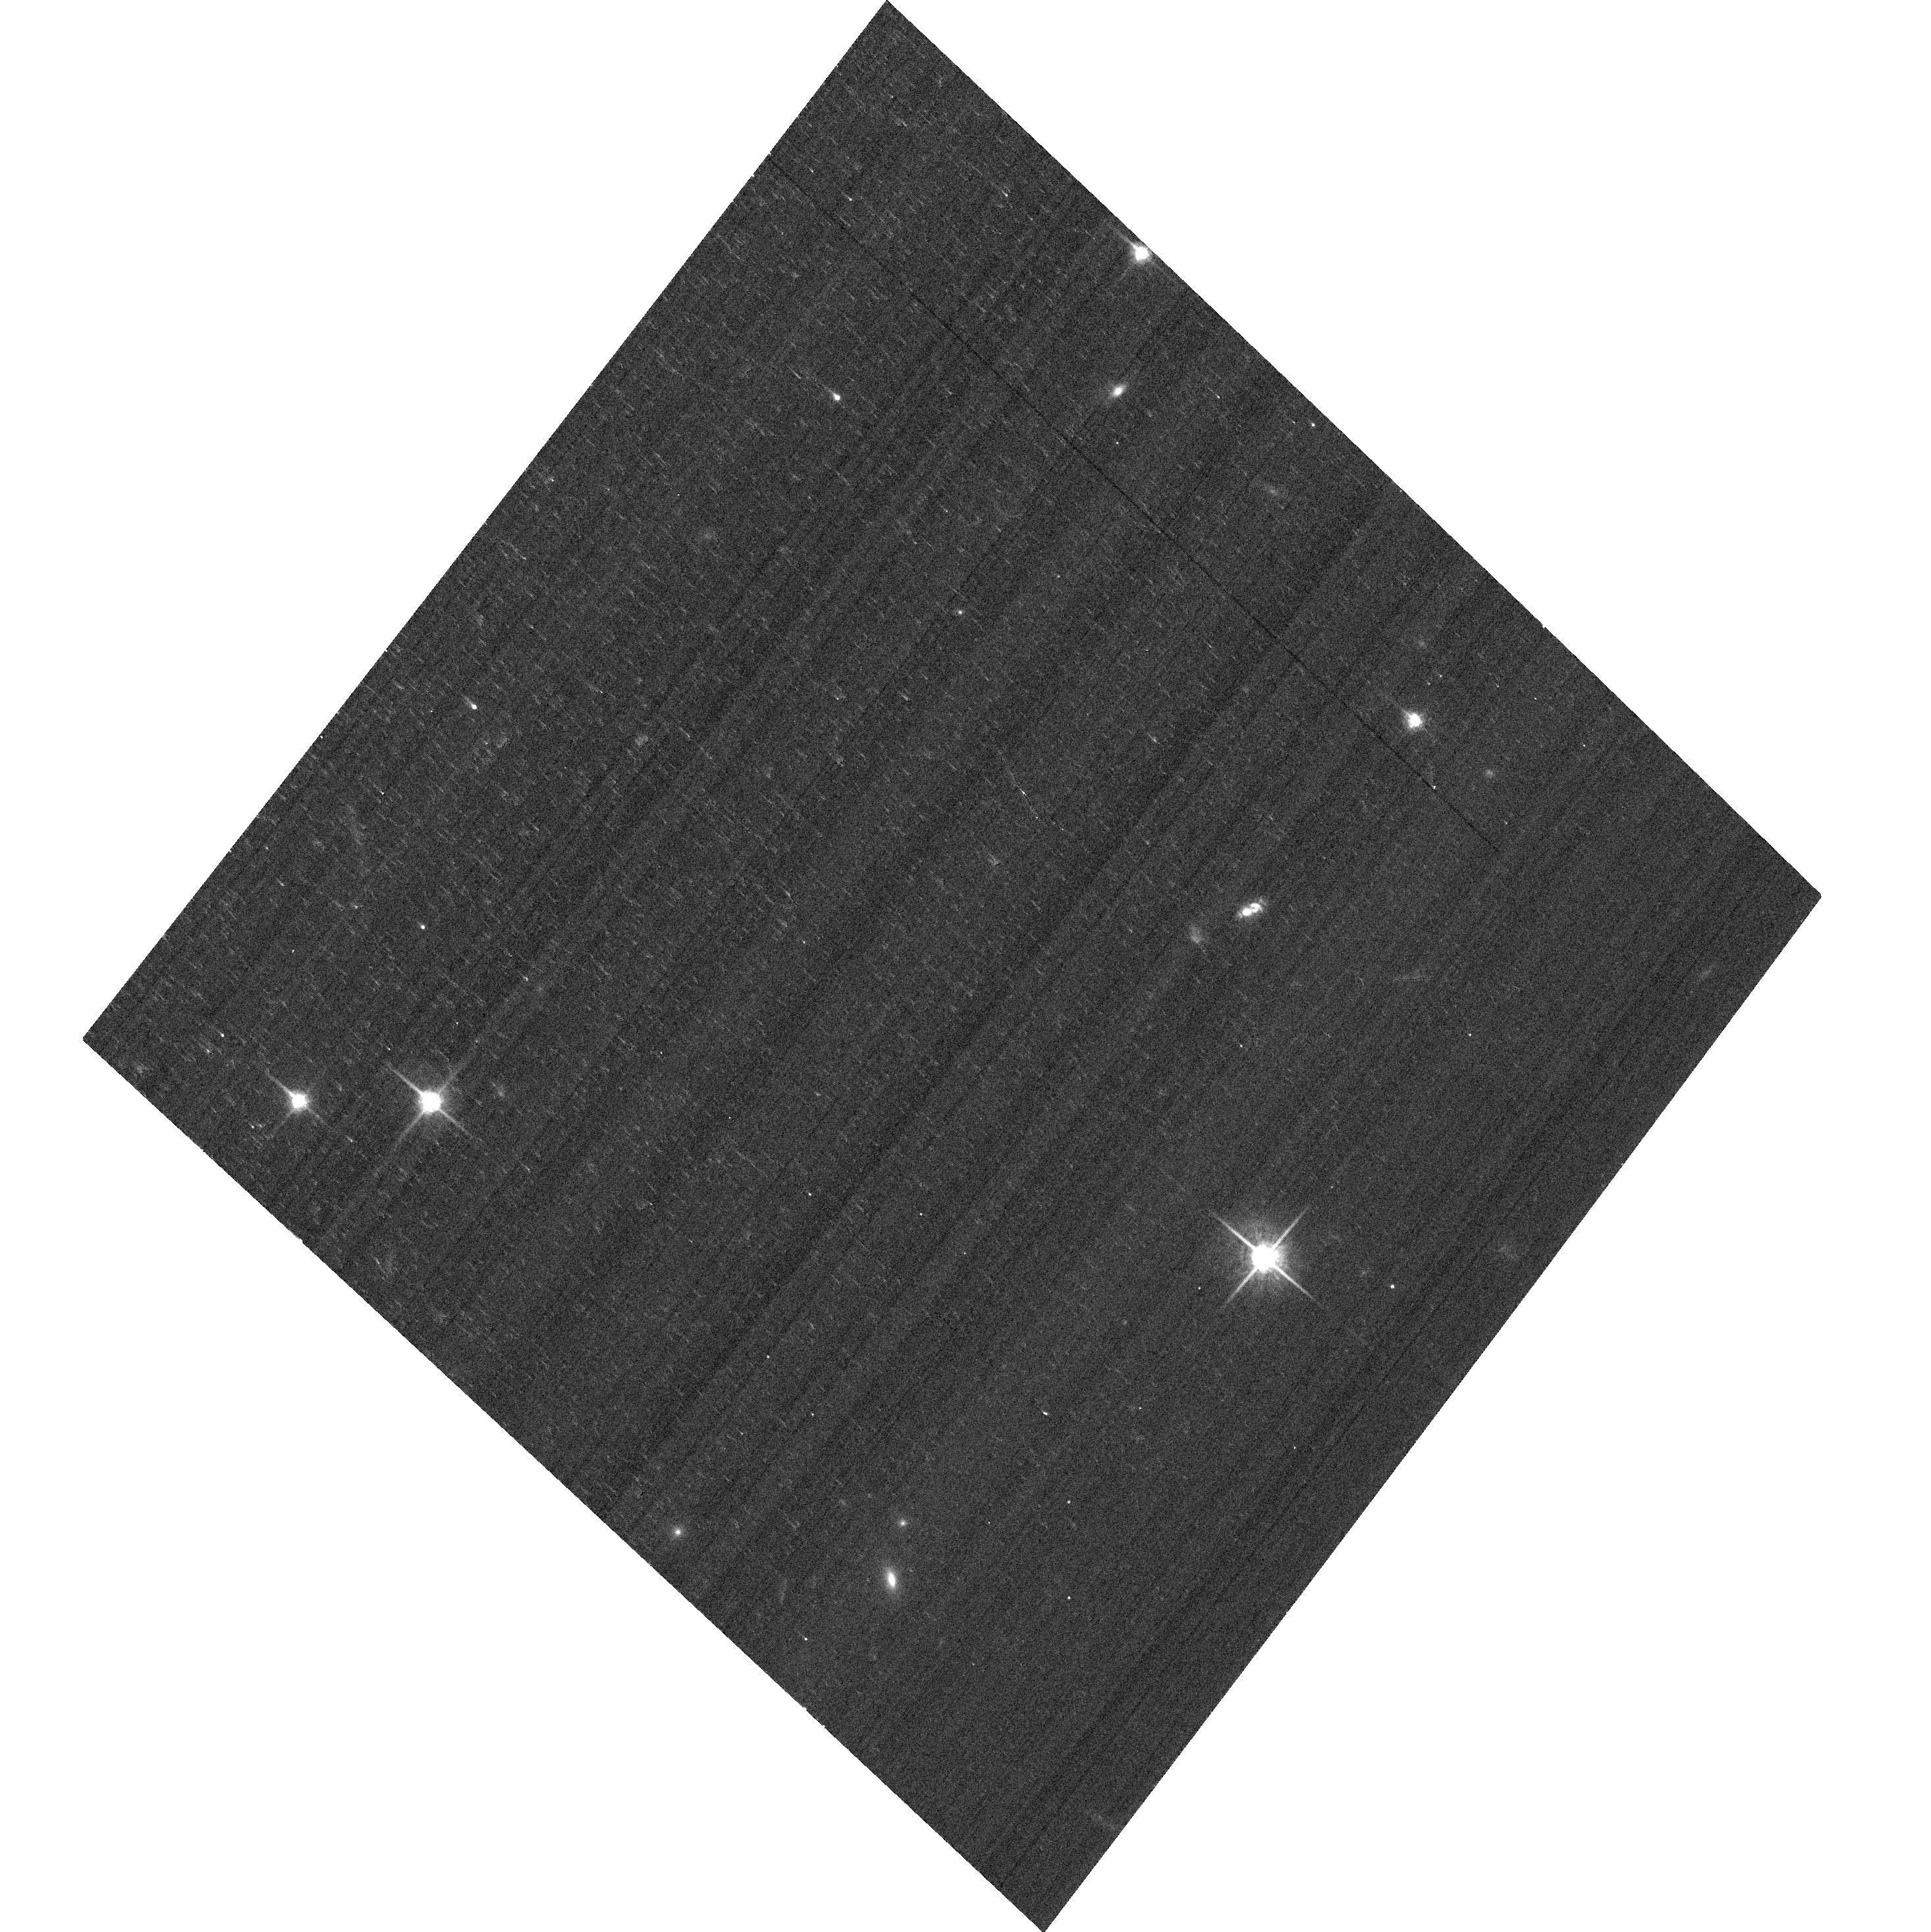
Target: SDSS-J082313.50+313203.7. Instrument: ACS/WFC. Filter: F775W. Exposure: 3 min. Observation ID: hst_13741_a1_acs_wfc_f775w_jclna1

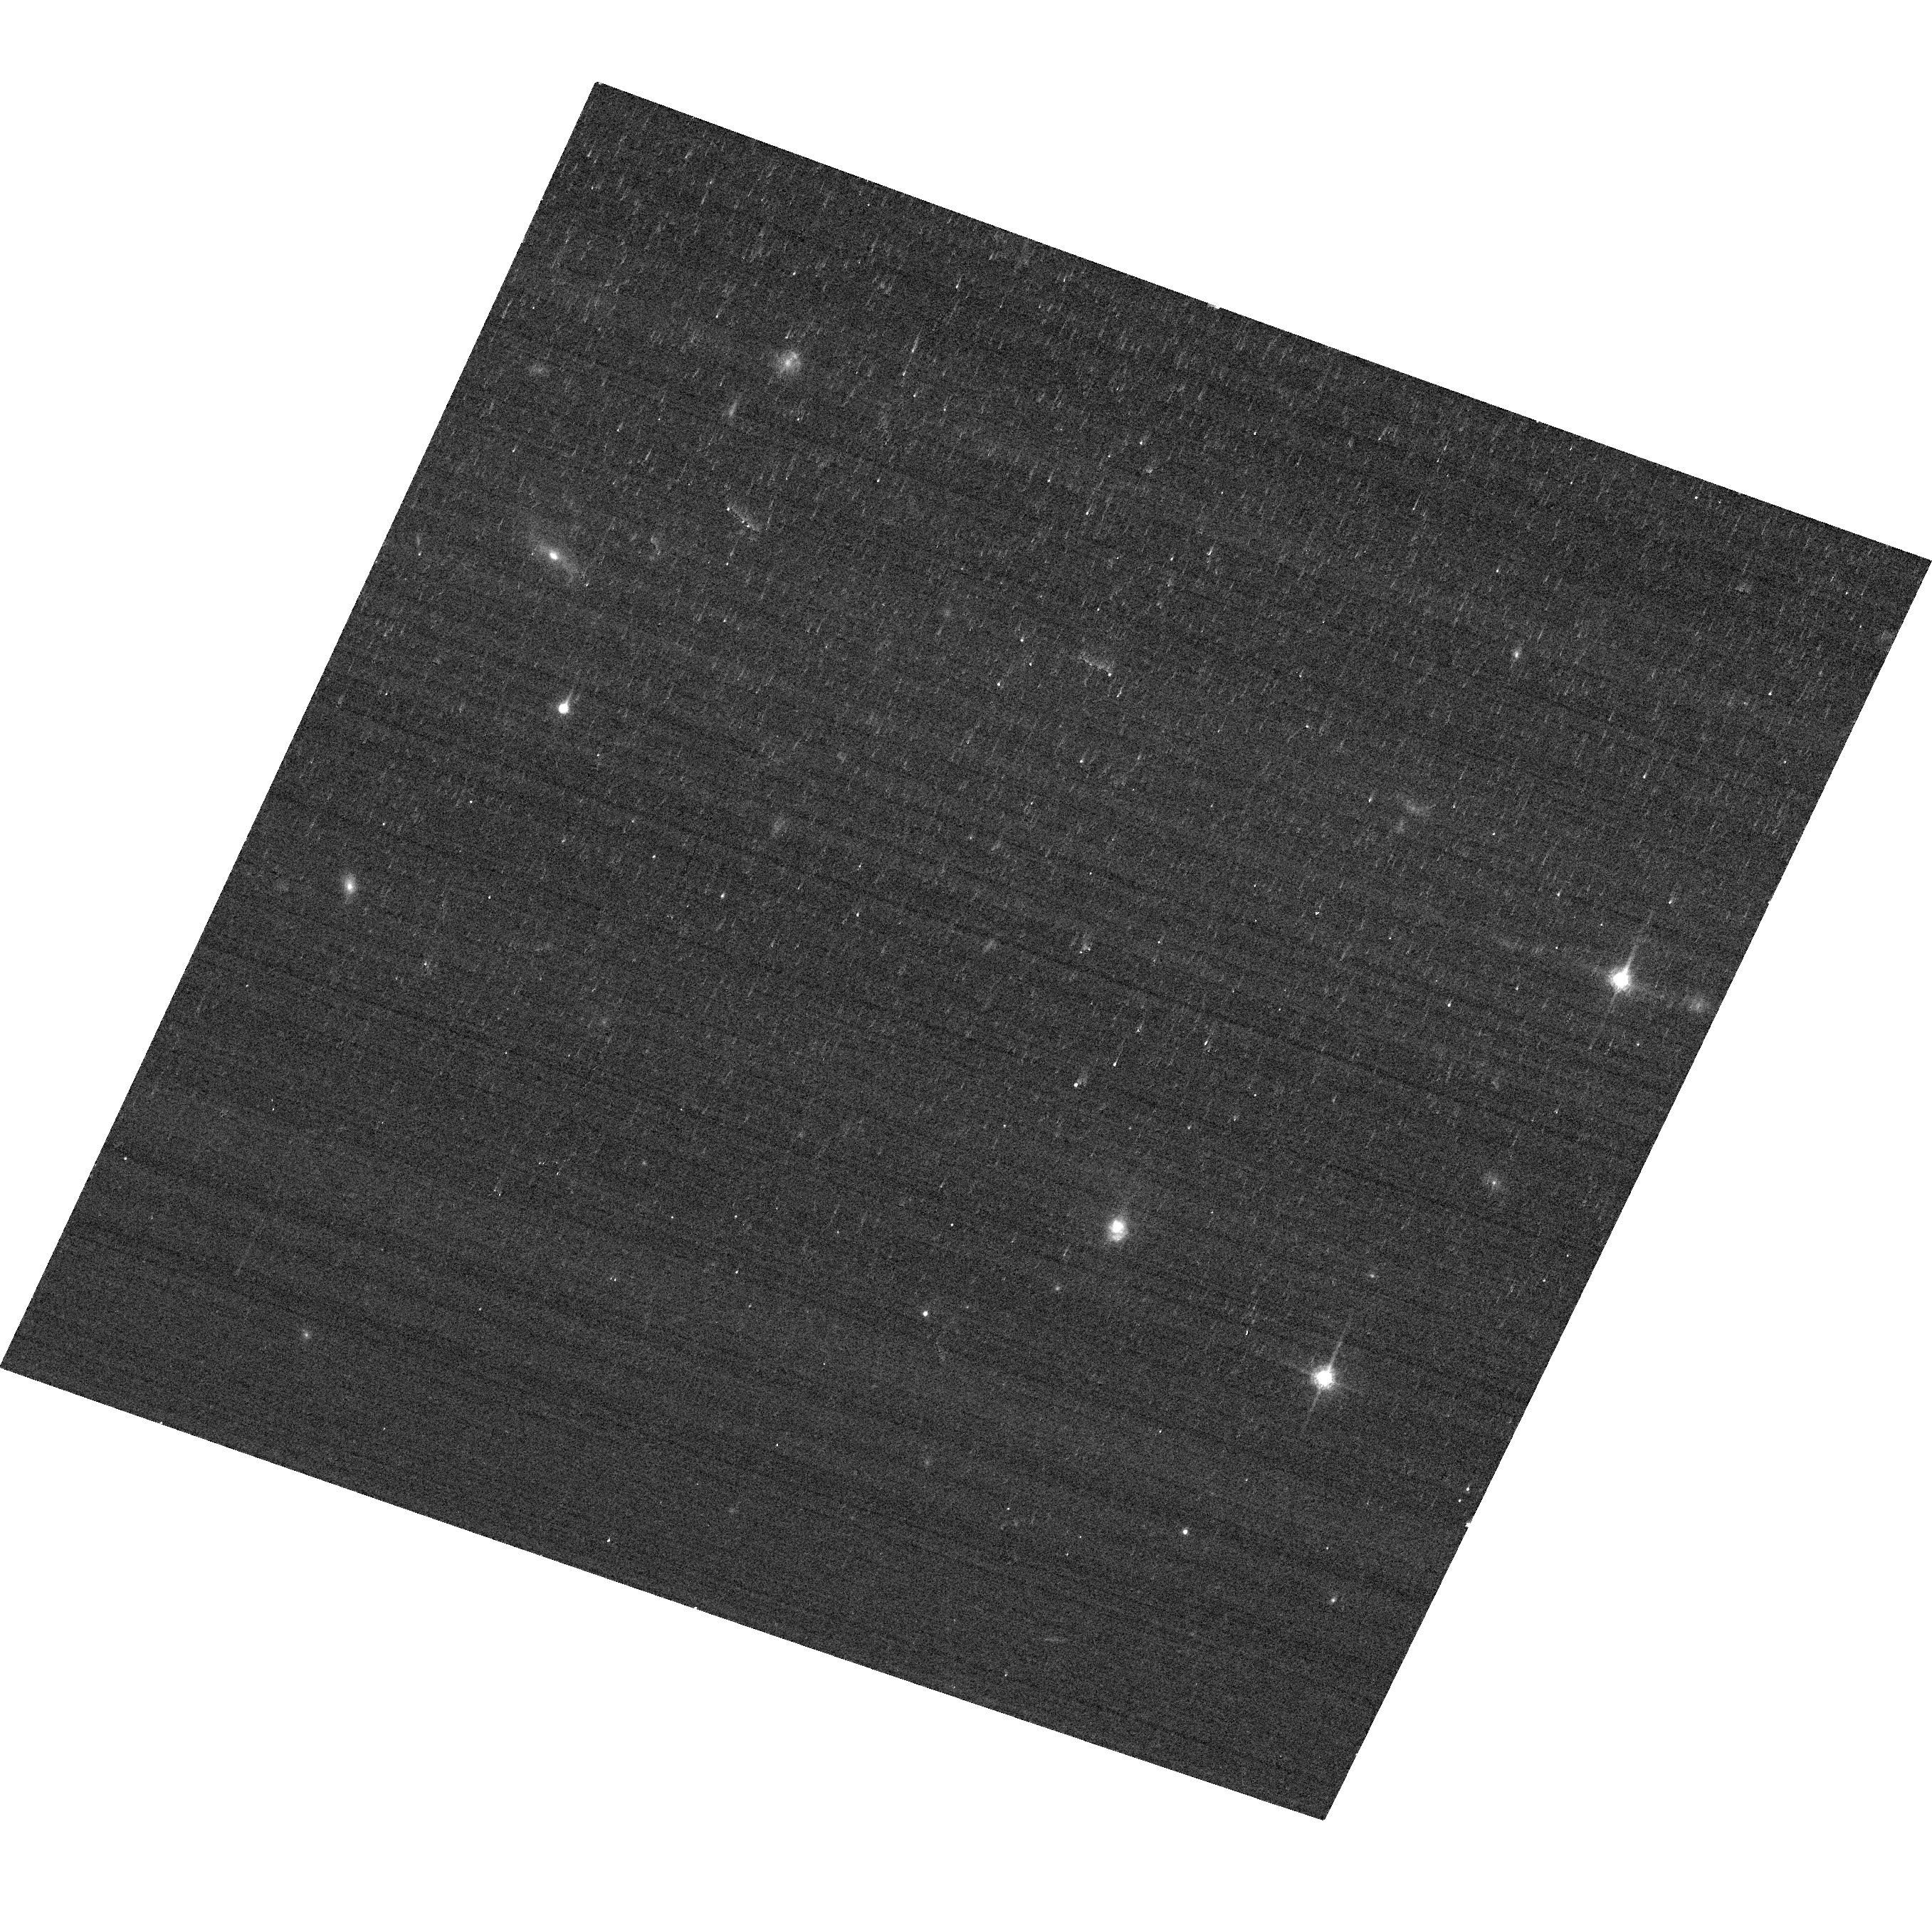
Target: SDSS-085829.58+441734.7. Instrument: ACS/WFC. Filter: F775W. Exposure: 3 min. Observation ID: hst_13741_a3_acs_wfc_f775w_jclna3

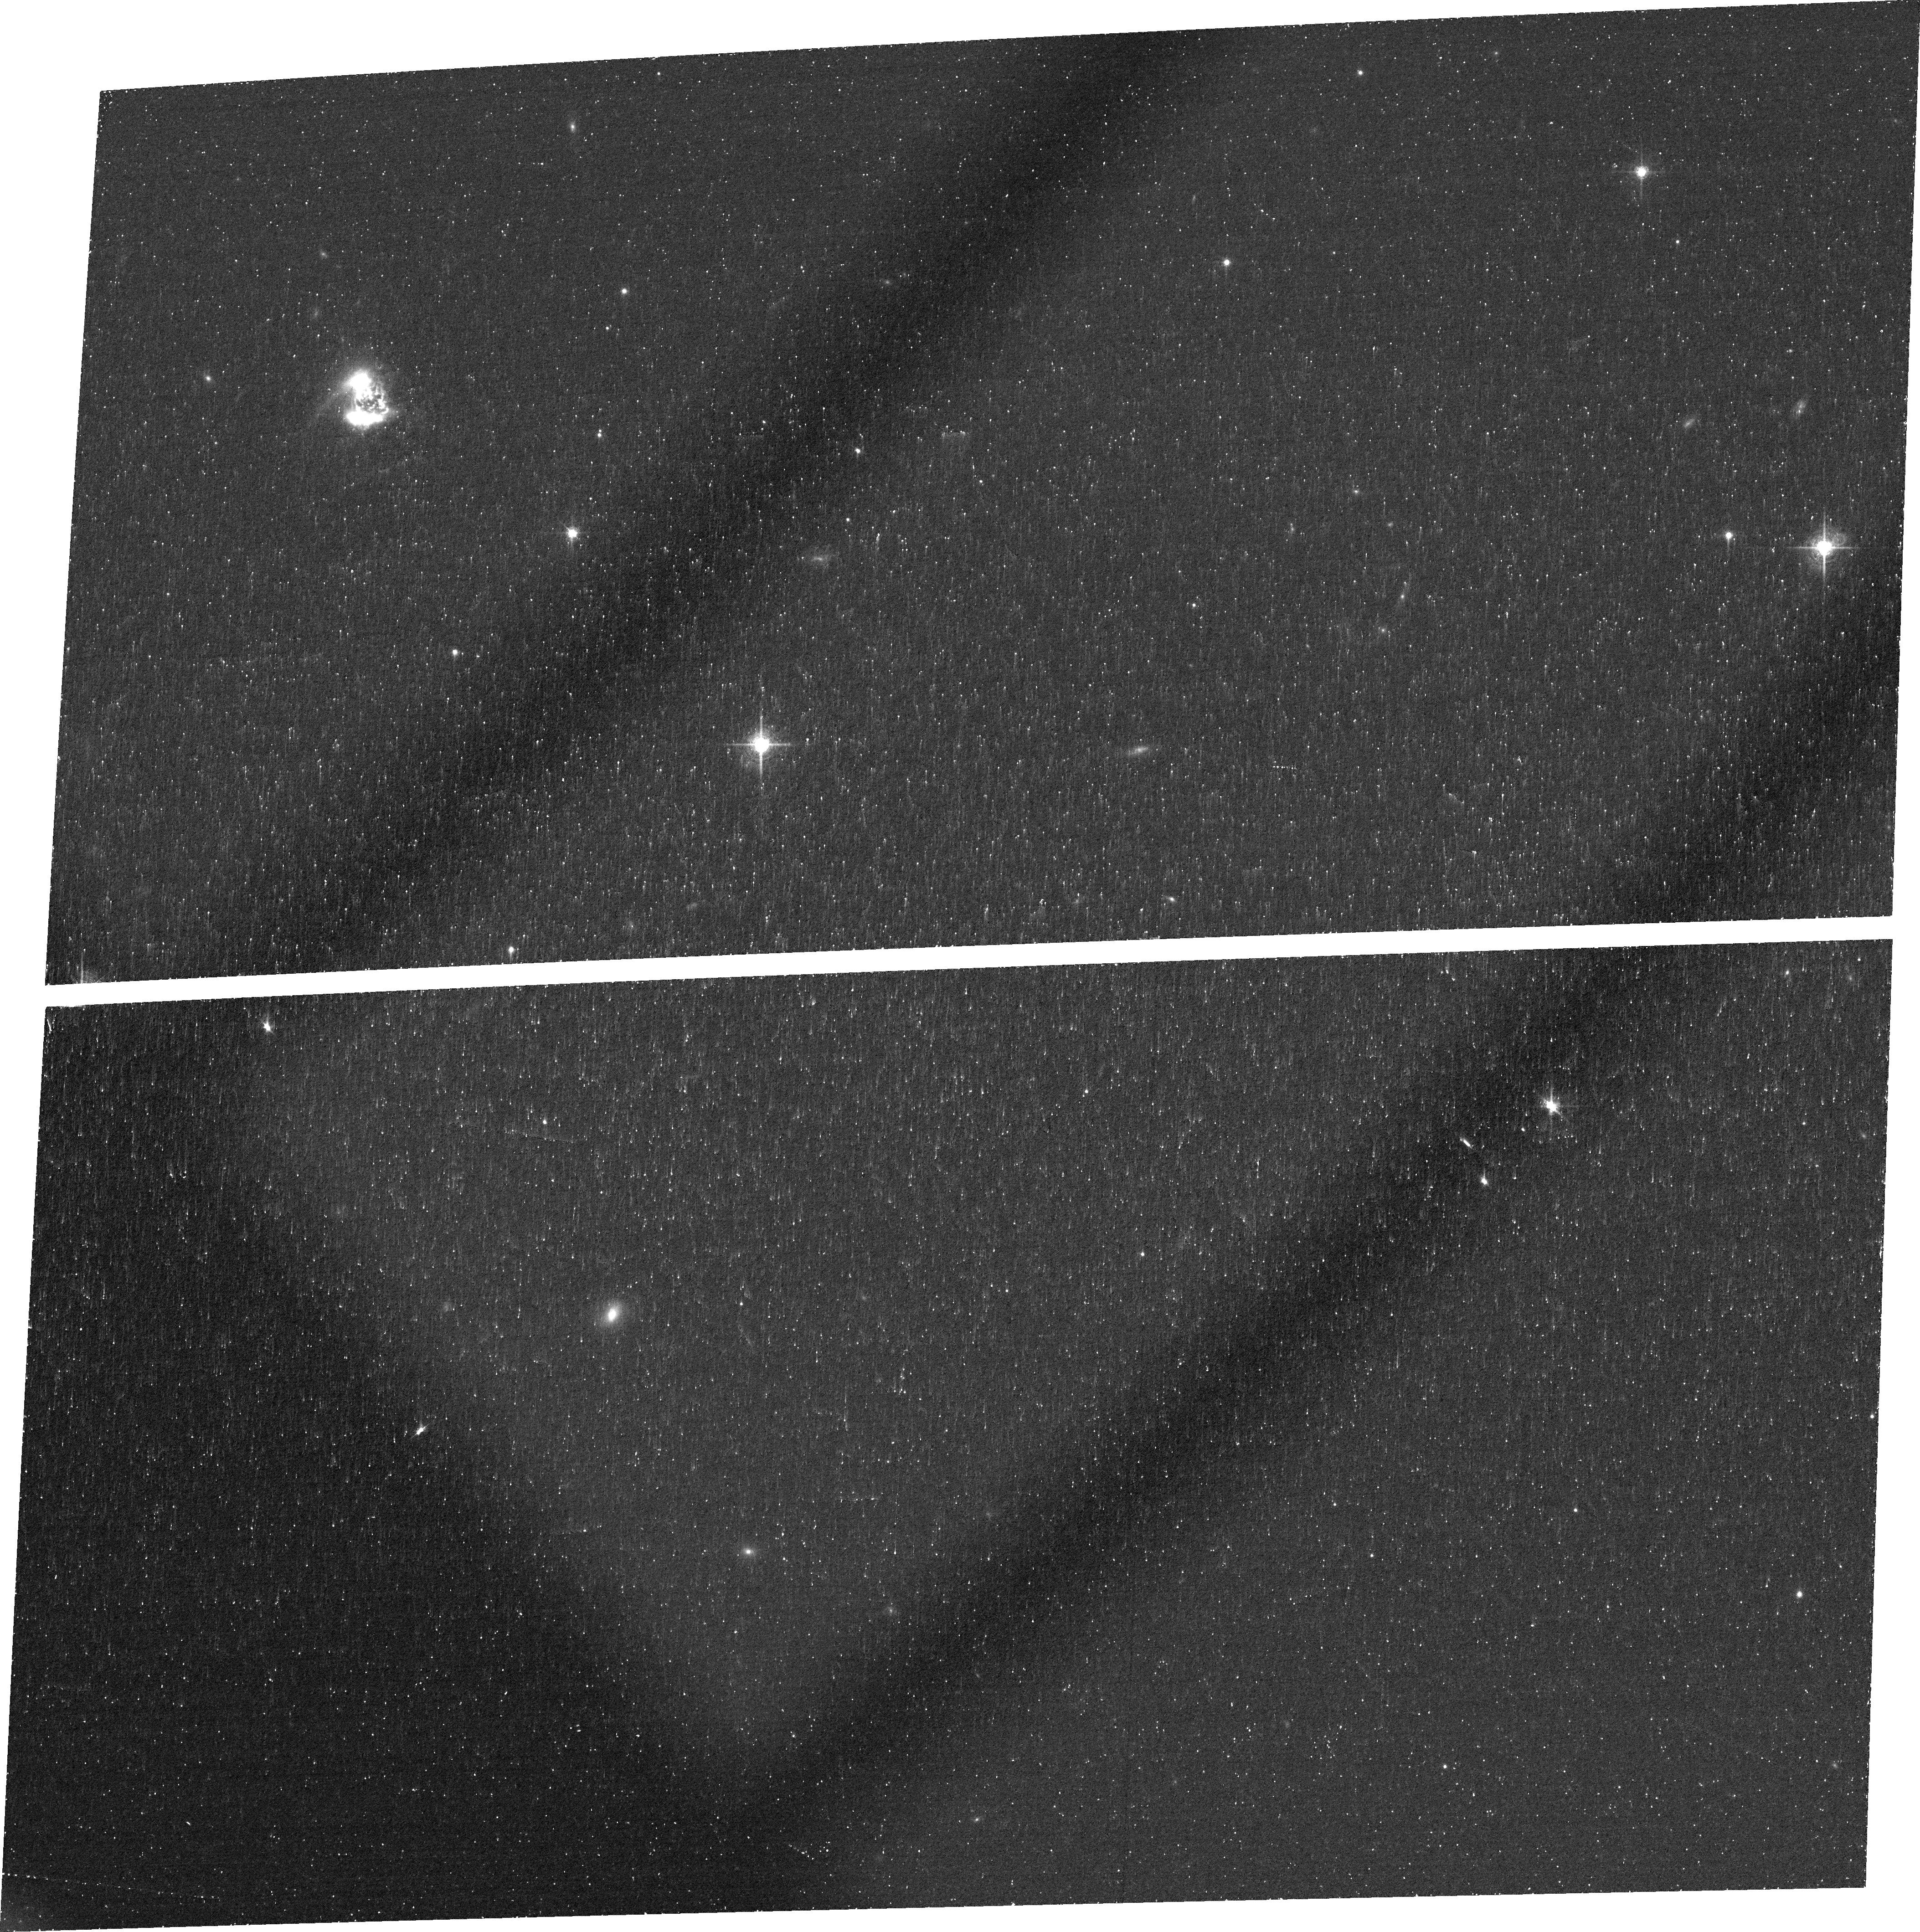
Target: SDSS-J084135.04+010156.3. Instrument: ACS/WFC. Filter: FR716N. Exposure: 42 min. Observation ID: jcln02010

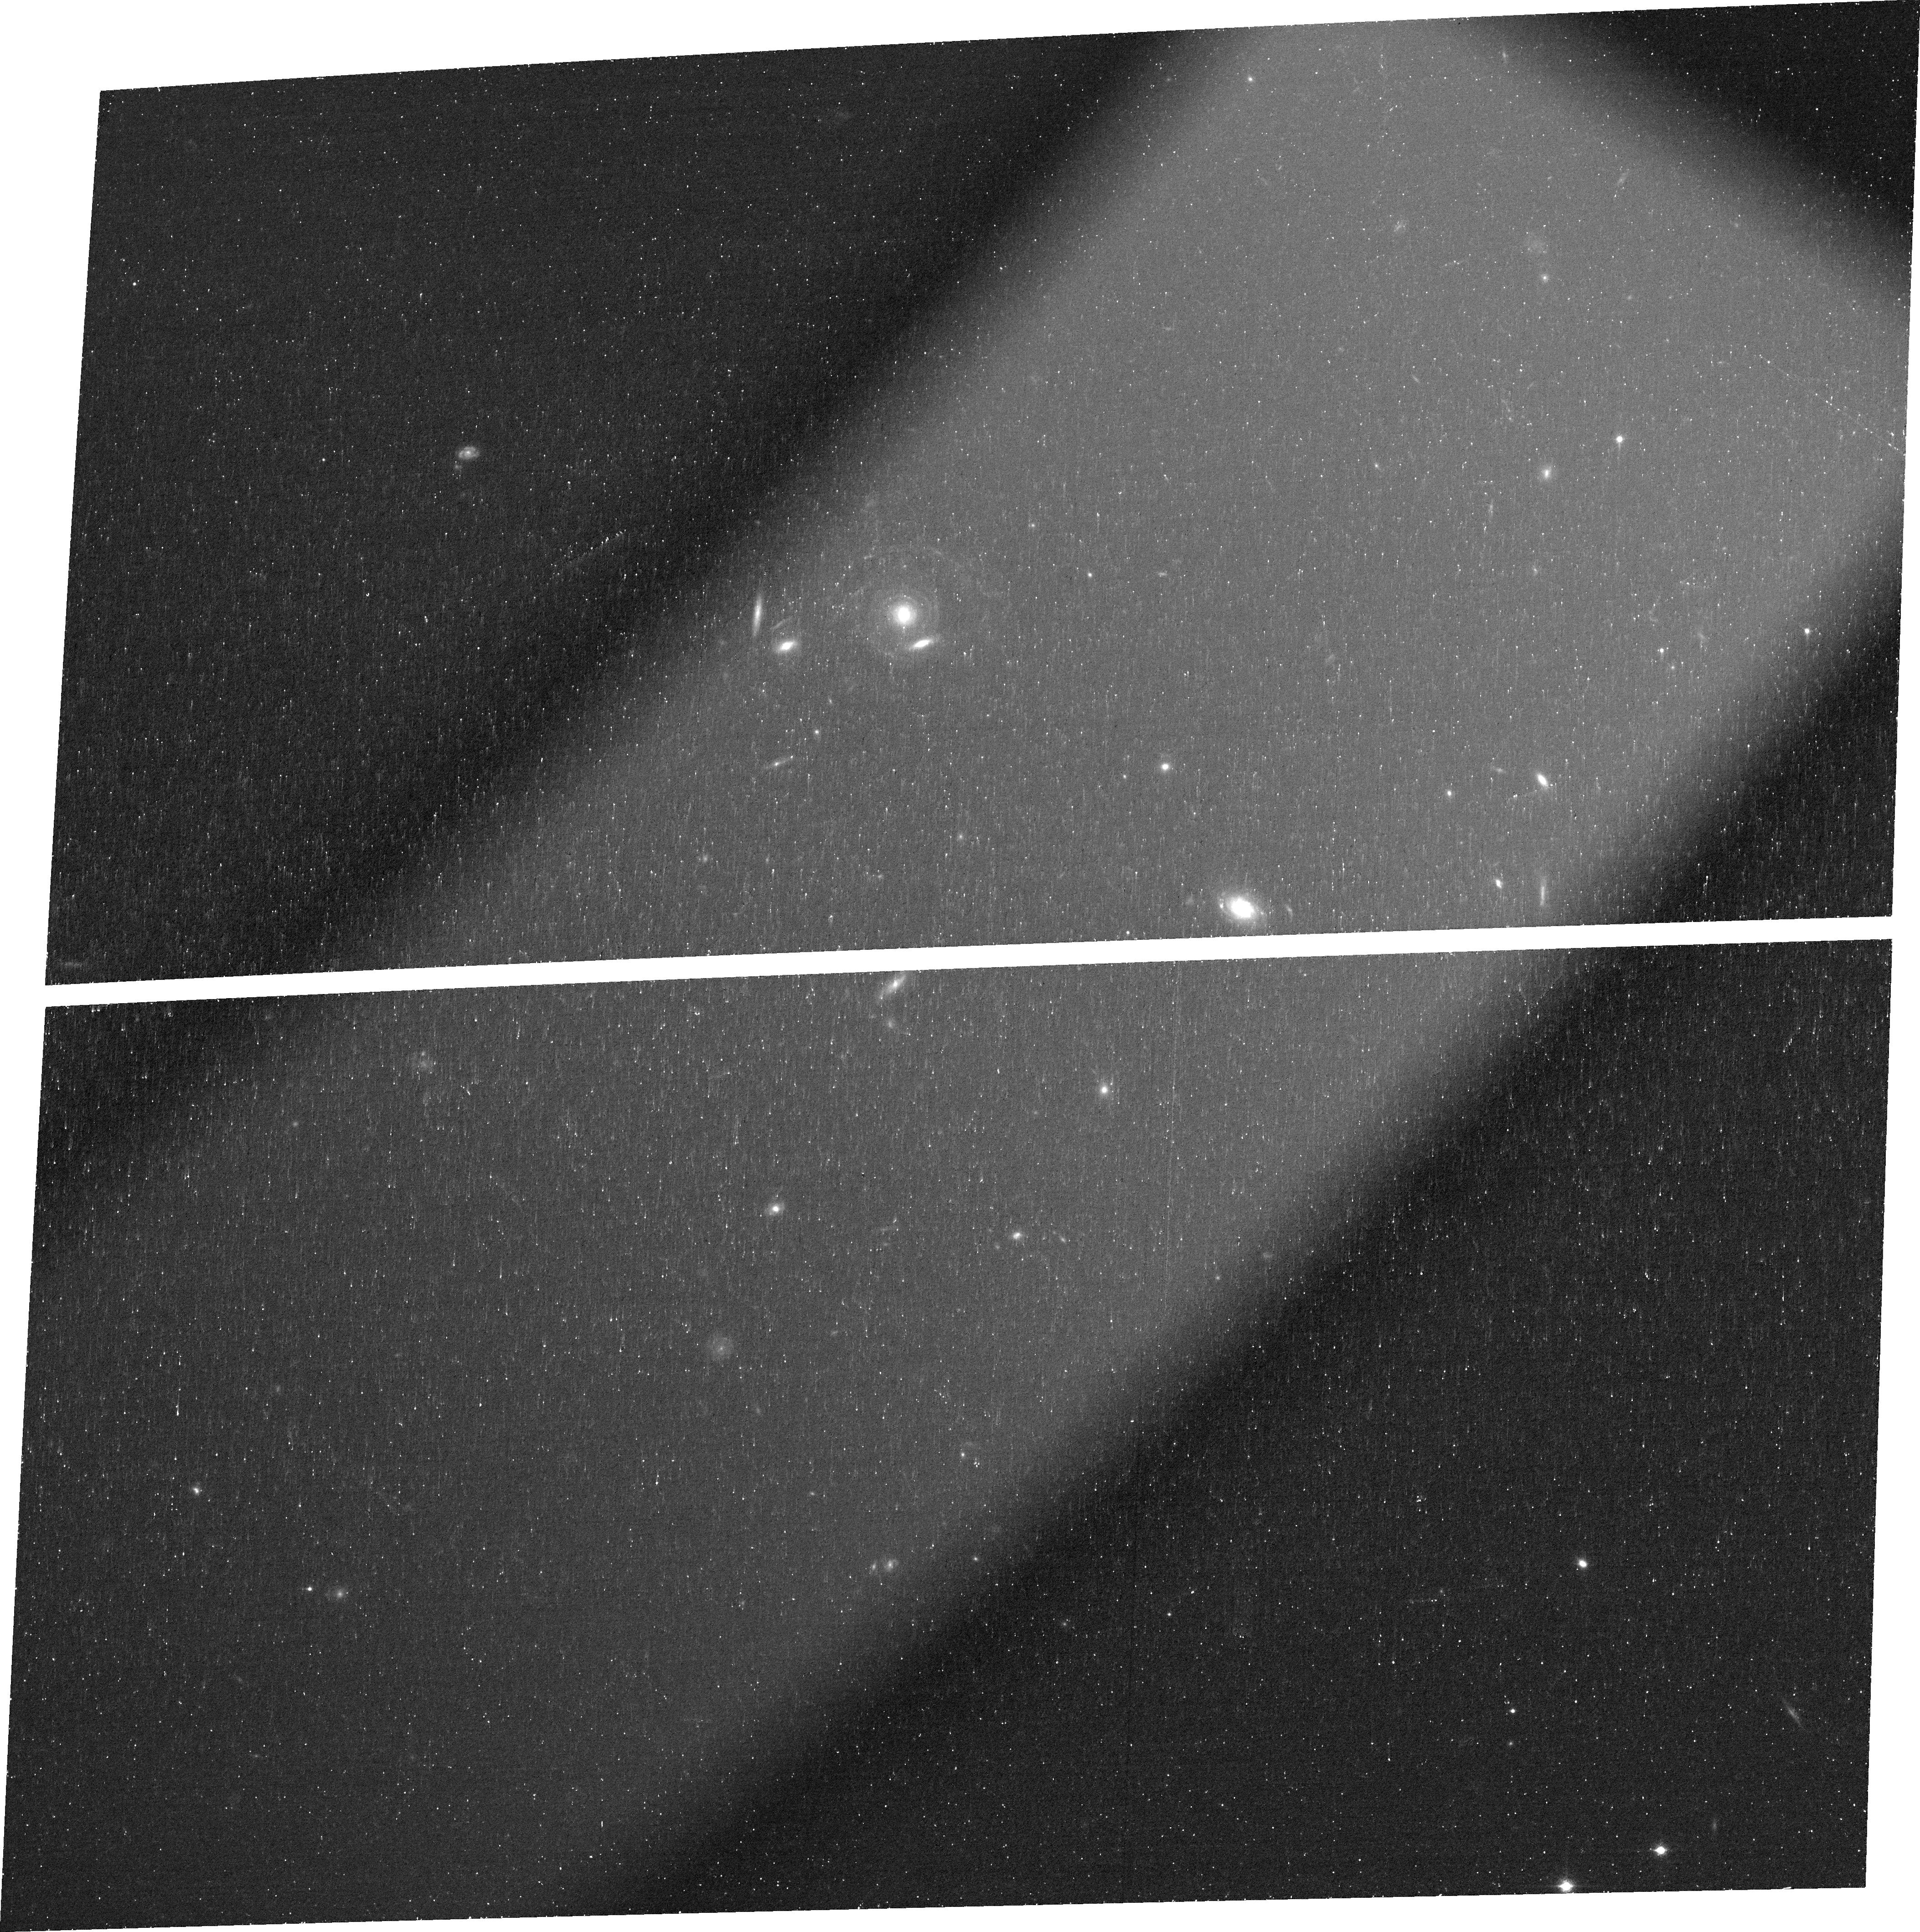
Target: SDSS-J123006.79+394319.3. Instrument: ACS/WFC. Filter: FR931N. Exposure: 43 min. Observation ID: jcln09010

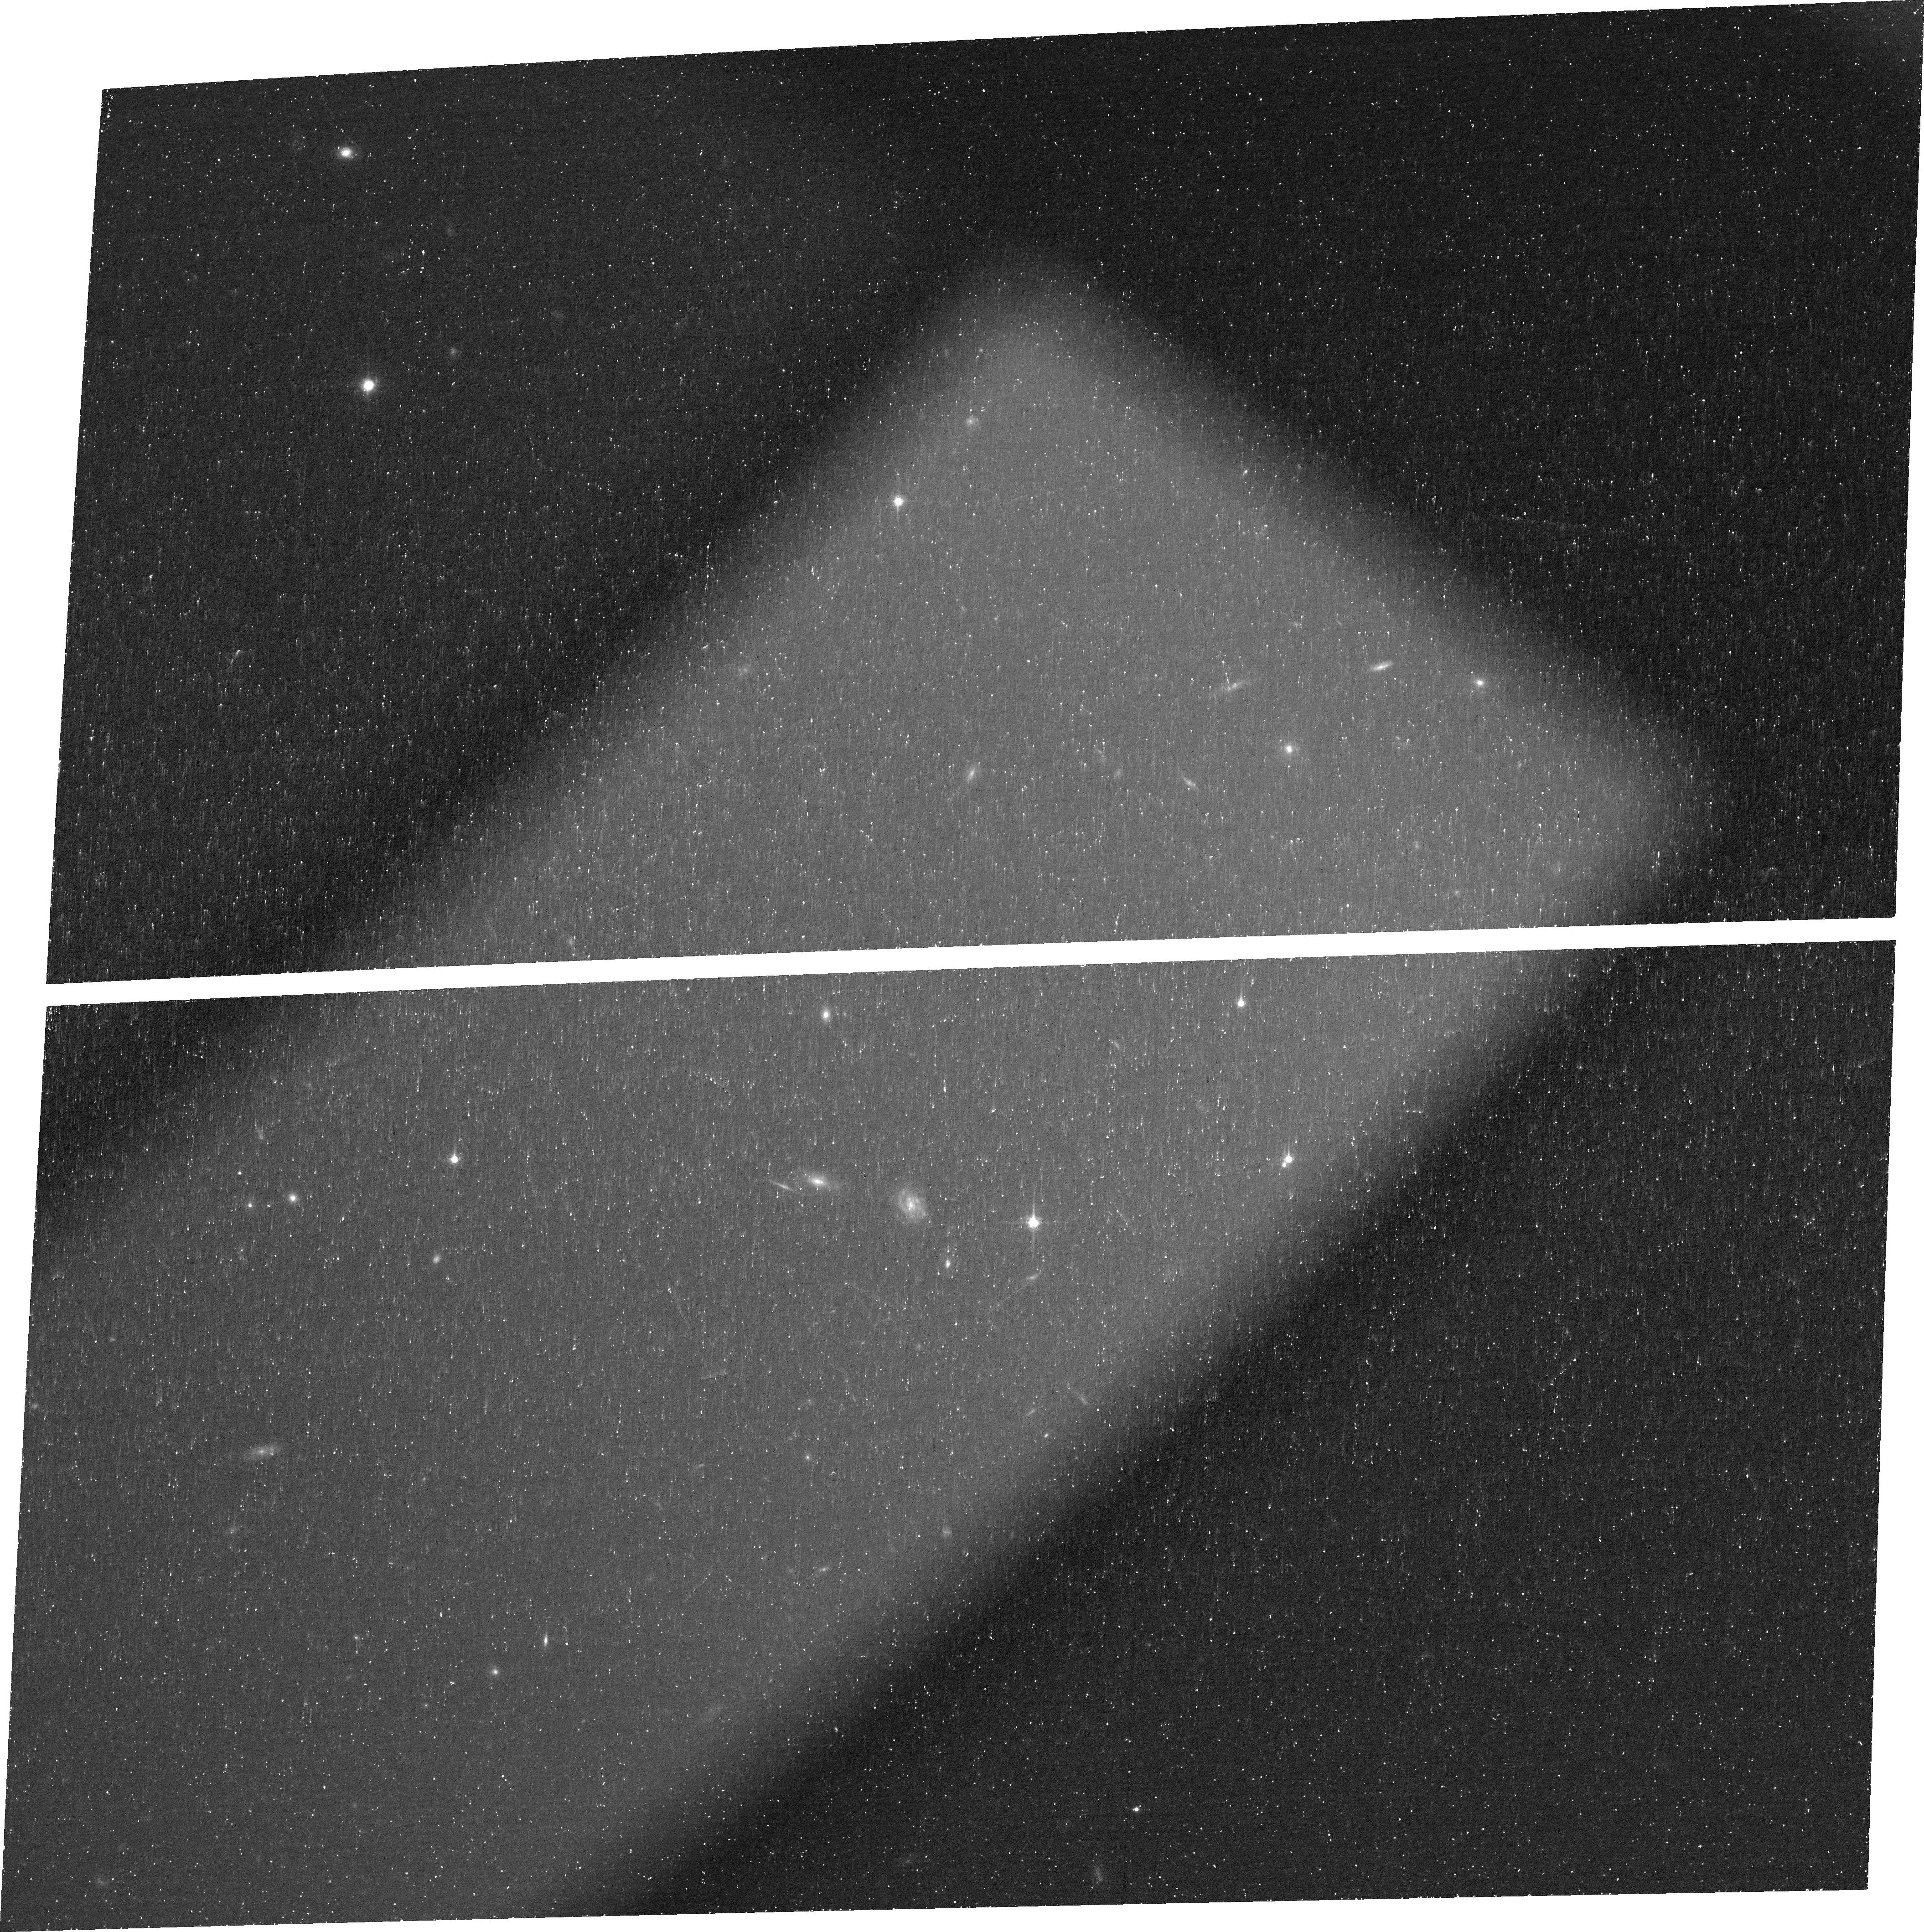
Target: SDSS-J110952.82+423315.6. Instrument: ACS/WFC. Filter: FR853N. Exposure: 43 min. Observation ID: jcln08010

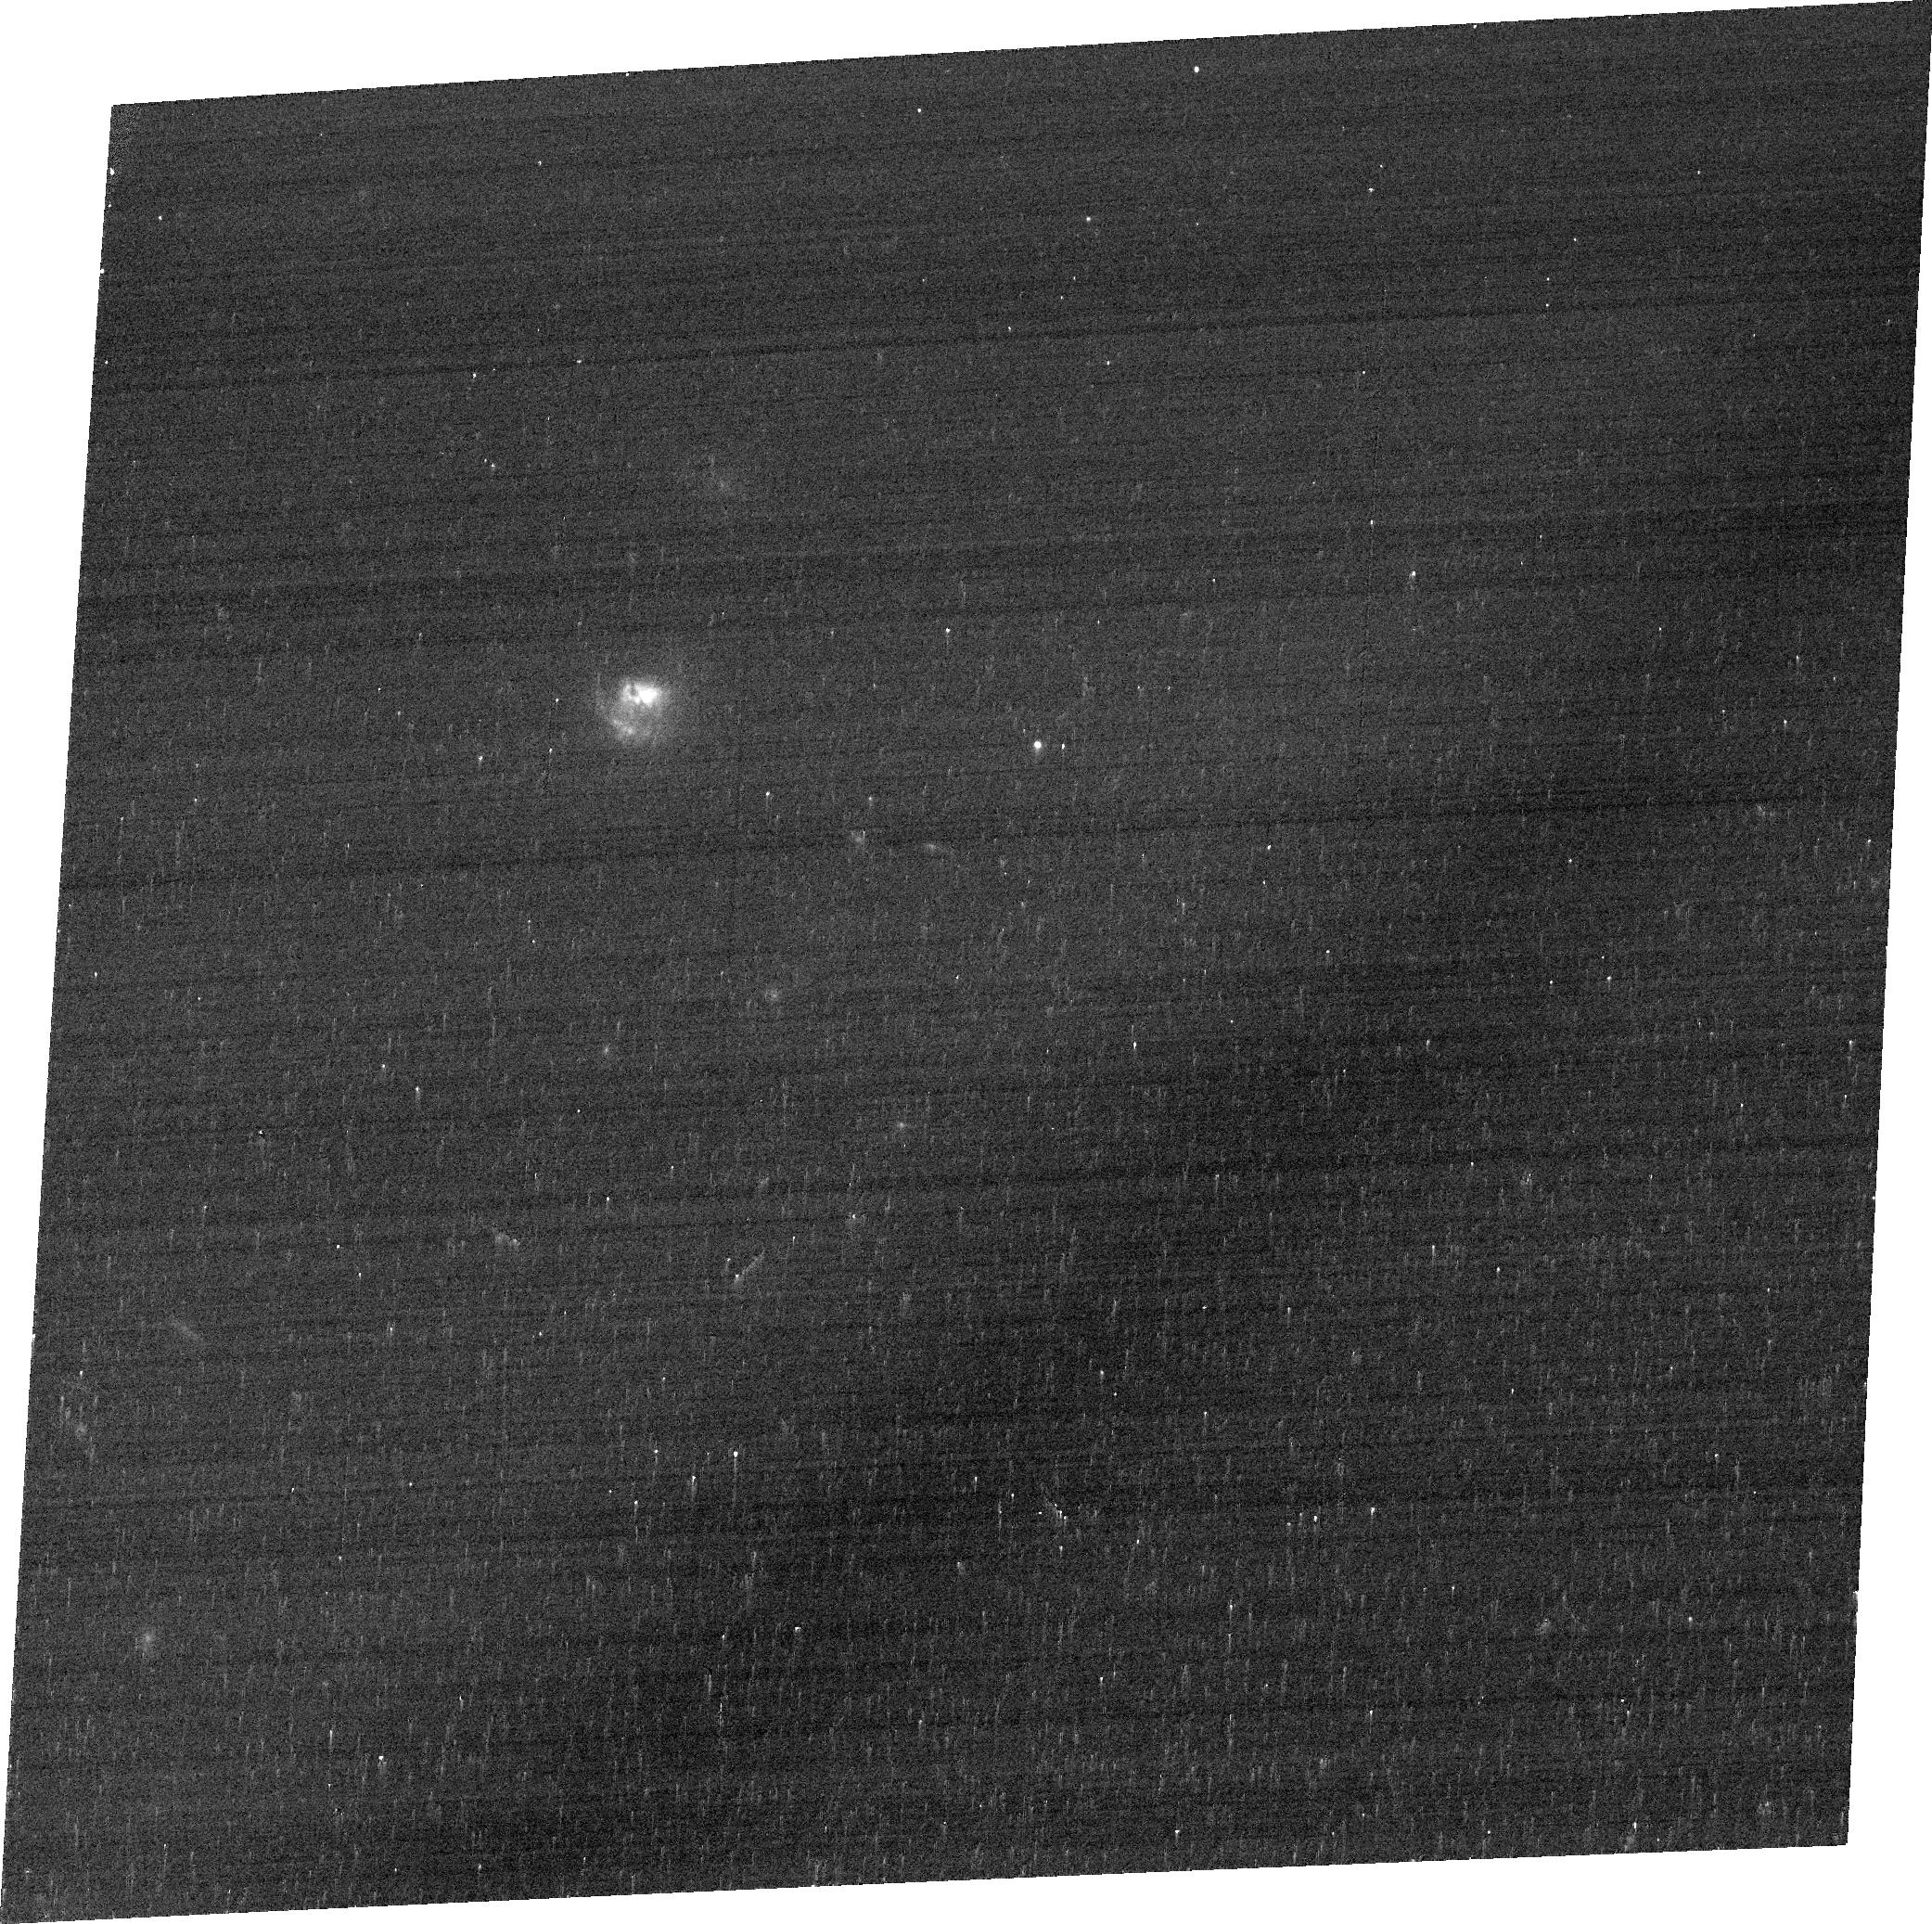
Target: SDSS-J135251.21+654113.2. Instrument: ACS/WFC. Filter: FR647M. Exposure: 3 min. Observation ID: jclna5010

Constraining the structure of the Narrow-Line Region of nearby QSO2s (PI: Storchi-Bergmann, Thaisa)

The Narrow-Line Region (NLR) of Active Galactic Nuclei (AGN) is the only resolved region of AGN, observed via high excitation ionized gas emission that extends from hundred to kiloparsec scales in the host galaxies. In nearby AGN (z<0.03), the NLR is known to present an elongated or cone-like morphology seen in type 2 AGN, and circular morphology in type 1 AGN, supporting the Unified Model. Nevertheless, at somewhat higher z's (~ 0.5) recent ground-based studies have found mostly circular morphologies in observations of QSO2s (obscured QSOs). But at the corresponding distances of these objects, ground-based observations lack the necessary angular resolution to fully resolve the NLRs. It is not clear if the intrinsic NLR morphology changes for more luminous AGN or this is an effect of the atmospheric seeing. Only with HST we will be able to resolve the NLR morphology down to a few hundred parsec scales in the galaxy. We thus propose a "mini-survey" of the NLRs by obtaining narrow-band images in [OIII] and Halpha+[NII] of a sample of nearby QSO2s spanning the redshift range 0.05<z<0.5 in order to constrain the extent, morphology and excitation of the NLR. These data will complement an homogeneous database of HST narrow-band images of ~100 Seyfert galaxies at z<0.03, and will allow us to constrain the relation between the radius and luminosity of the NLR over a luminosity range 39<log(L[OIII])<43.5 (L in erg/s). The Halpha+[NII] images will be used to calculate the gas masses and constrain the nature of the emission, providing also a census of the presence of recent star formation in the host galaxies.